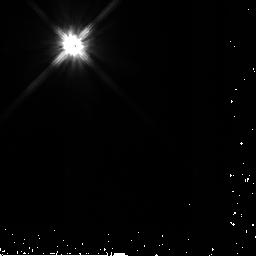
Target: HD-90905
Instrument: NICMOS/NIC2
Filter: F110W
Exposure: 3 min
Observation ID: n9pf16020

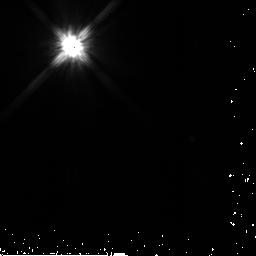
Target: HD-187897
Instrument: NICMOS/NIC2
Filter: F110W
Exposure: 5 min
Observation ID: n9pf33020

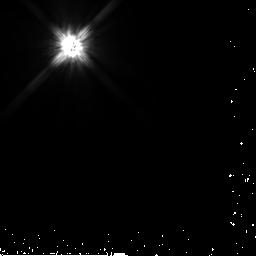
Target: HD-17925
Instrument: NICMOS/NIC2
Filter: F110W
Exposure: 3 min
Observation ID: n9pf44020

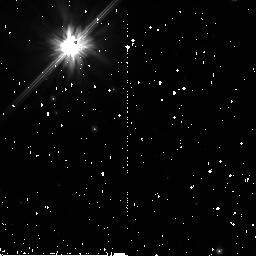
Target: RX-J1852.3-3700
Instrument: NICMOS/NIC2
Filter: F110W
Exposure: 34 min
Observation ID: n9pf30010

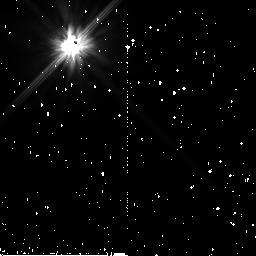
Target: HD-205905
Instrument: NICMOS/NIC2
Filter: F110W
Exposure: 35 min
Observation ID: n9pf40010

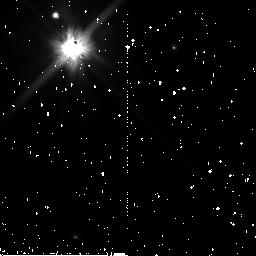
Target: 1RXS-J161410.6-230542
Instrument: NICMOS/NIC2
Filter: F110W
Exposure: 34 min
Observation ID: n9pf24010

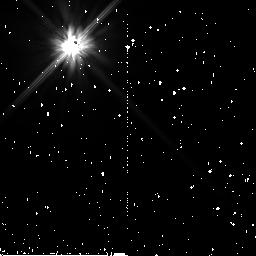
Target: HD-41700
Instrument: NICMOS/NIC2
Filter: F110W
Exposure: 35 min
Observation ID: n9pf06010

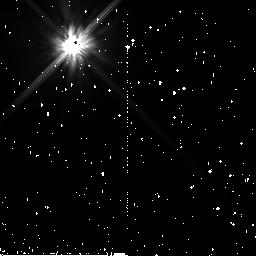
Target: HD-37962
Instrument: NICMOS/NIC2
Filter: F110W
Exposure: 34 min
Observation ID: n9pf01010

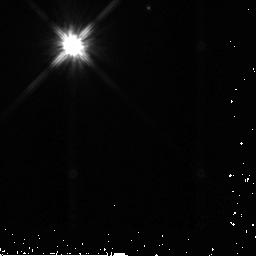
Target: RE-J0723+20
Instrument: NICMOS/NIC2
Filter: F110W
Exposure: 5 min
Observation ID: n9pf07020

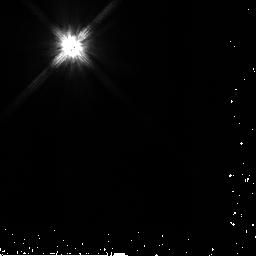
Target: HD-204277
Instrument: NICMOS/NIC2
Filter: F110W
Exposure: 3 min
Observation ID: n9pf38020

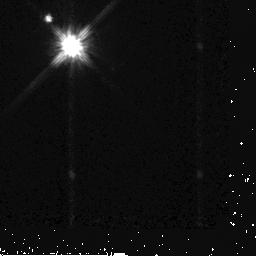
Target: RX-J1111.7-7620
Instrument: NICMOS/NIC2
Filter: F110W
Exposure: 4 min
Observation ID: n9pf58020

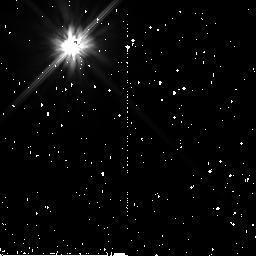
Target: HD-38529
Instrument: NICMOS/NIC2
Filter: F110W
Exposure: 35 min
Observation ID: n9pf03010

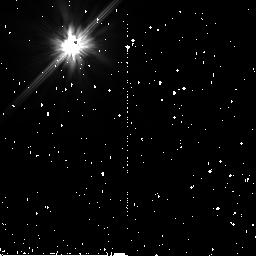
Target: HD-183216
Instrument: NICMOS/NIC2
Filter: F110W
Exposure: 34 min
Observation ID: n9pf32010

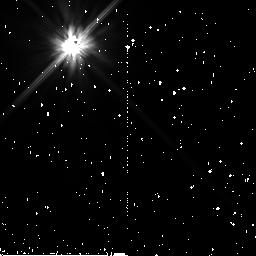
Target: HD-80606
Instrument: NICMOS/NIC2
Filter: F110W
Exposure: 34 min
Observation ID: n9pf13010

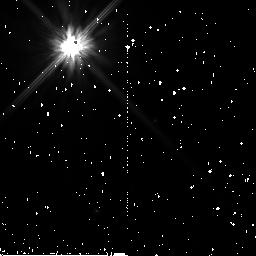
Target: HD-143006
Instrument: NICMOS/NIC2
Filter: F110W
Exposure: 34 min
Observation ID: n9pf21010

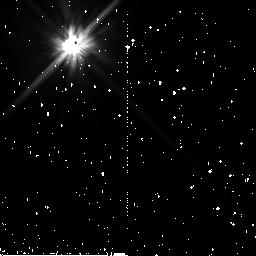
Target: HD-60737
Instrument: NICMOS/NIC2
Filter: F110W
Exposure: 34 min
Observation ID: n9pf10010

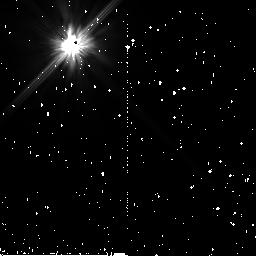
Target: HD-25457
Instrument: NICMOS/NIC2
Filter: F110W
Exposure: 35 min
Observation ID: n9pf43010

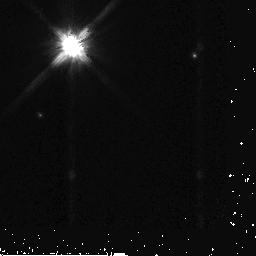
Target: HD-146516
Instrument: NICMOS/NIC2
Filter: F110W
Exposure: 5 min
Observation ID: n9pf26020

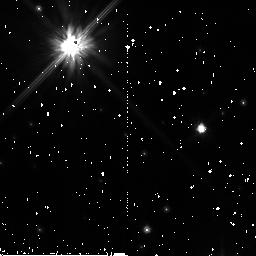
Target: RX-J1842.9-3532
Instrument: NICMOS/NIC2
Filter: F110W
Exposure: 34 min
Observation ID: n9pf27010

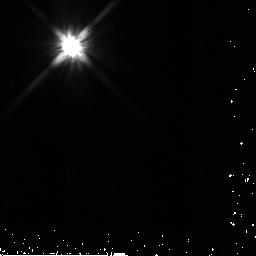
Target: HD-121504
Instrument: NICMOS/NIC2
Filter: F110W
Exposure: 7 min
Observation ID: n9pf20020

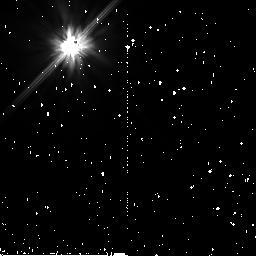
Target: HD-202917
Instrument: NICMOS/NIC2
Filter: F110W
Exposure: 34 min
Observation ID: n9pf35010

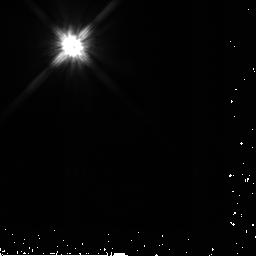
Target: HD-206374
Instrument: NICMOS/NIC2
Filter: F110W
Exposure: 5 min
Observation ID: n9pf42020

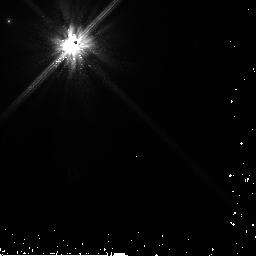
Target: HD-61994
Instrument: NICMOS/NIC2
Filter: F110W
Exposure: 6 min
Observation ID: n9pf11020

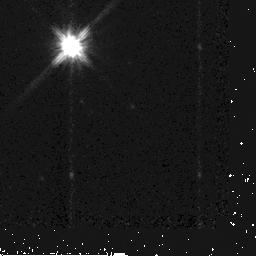
Target: RX-J1852.3-3700
Instrument: NICMOS/NIC2
Filter: F110W
Exposure: 6 min
Observation ID: n9pf29020

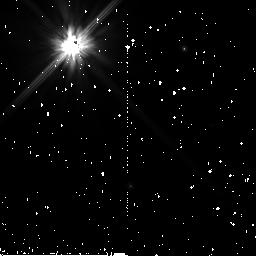
Target: HD-187897
Instrument: NICMOS/NIC2
Filter: F110W
Exposure: 34 min
Observation ID: n9pf34010

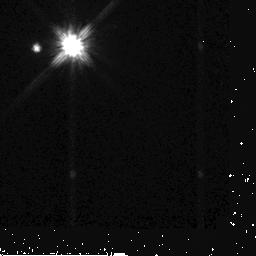
Target: RX-J1111.7-7620
Instrument: NICMOS/NIC2
Filter: F110W
Exposure: 4 min
Observation ID: n9pf17020

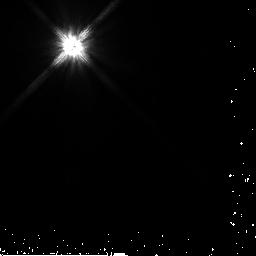
Target: HD-41700
Instrument: NICMOS/NIC2
Filter: F110W
Exposure: 4 min
Observation ID: n9pf05020

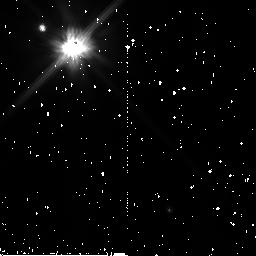
Target: 1RXS-J161410.6-230542
Instrument: NICMOS/NIC2
Filter: F110W
Exposure: 34 min
Observation ID: n9pf23010

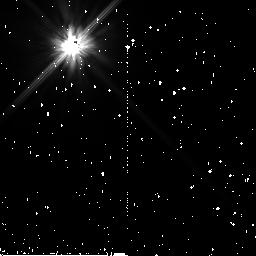
Target: HD-38529
Instrument: NICMOS/NIC2
Filter: F110W
Exposure: 35 min
Observation ID: n9pf04010

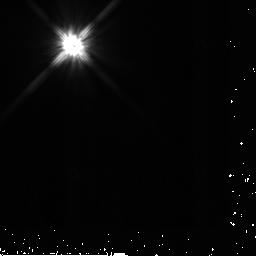
Target: HD-37962
Instrument: NICMOS/NIC2
Filter: F110W
Exposure: 5 min
Observation ID: n9pf02020

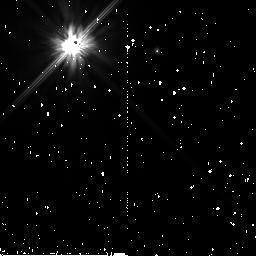
Target: RE-J0723+20
Instrument: NICMOS/NIC2
Filter: F110W
Exposure: 34 min
Observation ID: n9pf08010

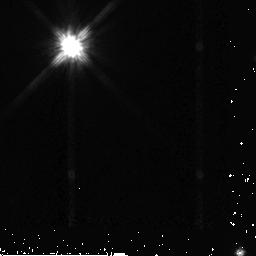
Target: HD-143006
Instrument: NICMOS/NIC2
Filter: F110W
Exposure: 5 min
Observation ID: n9pf22020

Imaging Scattered Light from Debris Disks Discovered by the Spitzer Space Telescope around 21 Sun-like Stars (PI: Metchev, Stanimir A.)

We propose to use the high-contrast capability of the NICMOS coronagraph to image a sample of newly discovered circumstellar disks associated with Sun-like stars. These systems were identified by their strong thermal infrared (IR) emission with the Spitzer Space Telescope as part of the Spitzer Legacy Science program titled "The Formation and Evolution of Planetary Systems" (FEPS, P.I.: M.Meyer). Modeling of the thermal excess emission from the spectral energy distributions alone cannot distinguish between narrowly confined high-opacity disks and broadly distributed, low-opacity disks. By resolving light scattered by the circumstellar material, our proposed NICMOS observations can break this degeneracy, thus revealing the conditions under which planet formation processes are occuring or have occured. For three of our IR-excess stars that have known radial-velocity planets, resolved imaging of the circumstellar debris disks may further offer an unprecedented view of planet-disk interactions in an extrasolar planetary system. Even non-detections of the light scattered by the circumstellar material will place strong constraints on the disk geometries, ruling out disk models with high optical depth. Unlike previous disk imaging programs, our program contains a well-defined sample of ~1 solar mass stars covering a range of ages from 3 Myr to 3 Gyr, thus allowing us to study the evolution of disks from primordial to debris for the first time. The results from our program will greatly improve our understanding of the architecture of debris disks around Sun-like stars, and will create a morphological context for the existence of our own solar system. This proposal is for a continuation of an approved Cycle 14 program (GO/10527, P.I.: D. Hines).